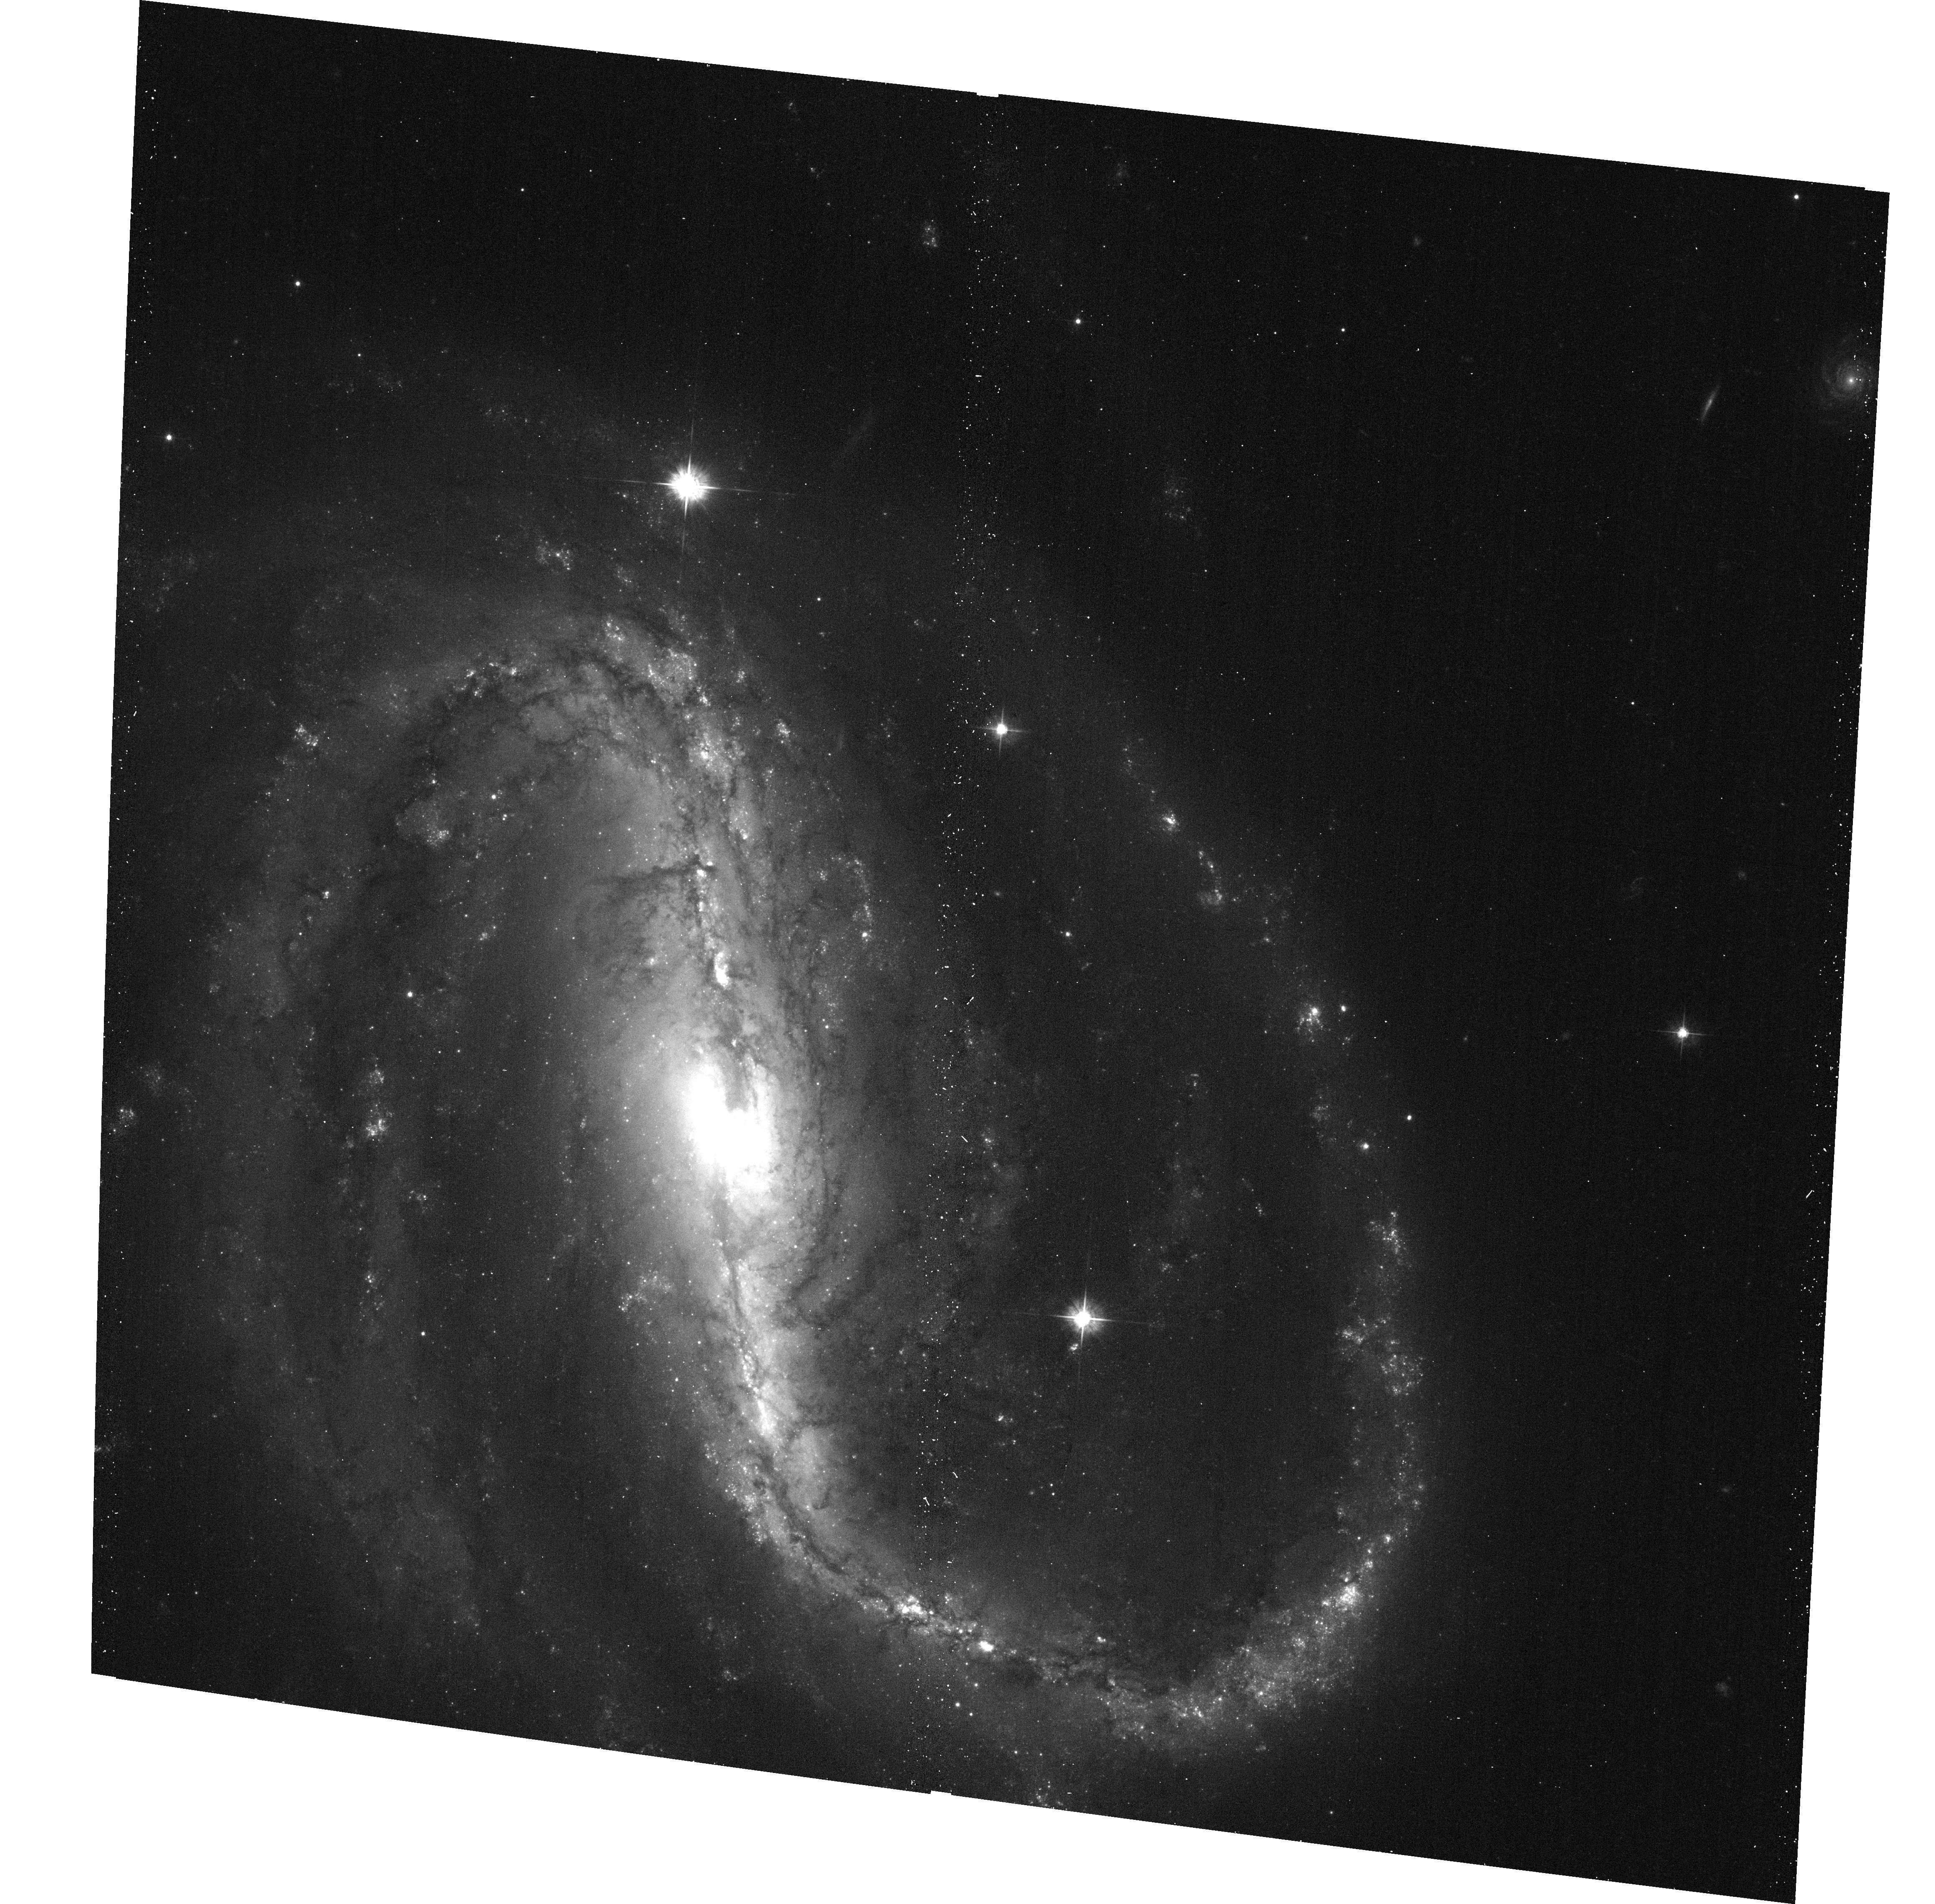
Target: SN2009JF
Instrument: ACS/WFC
Filter: F555W
Exposure: 9 min
Observation ID: hst_11575_53_acs_wfc_f555w_jb4u53

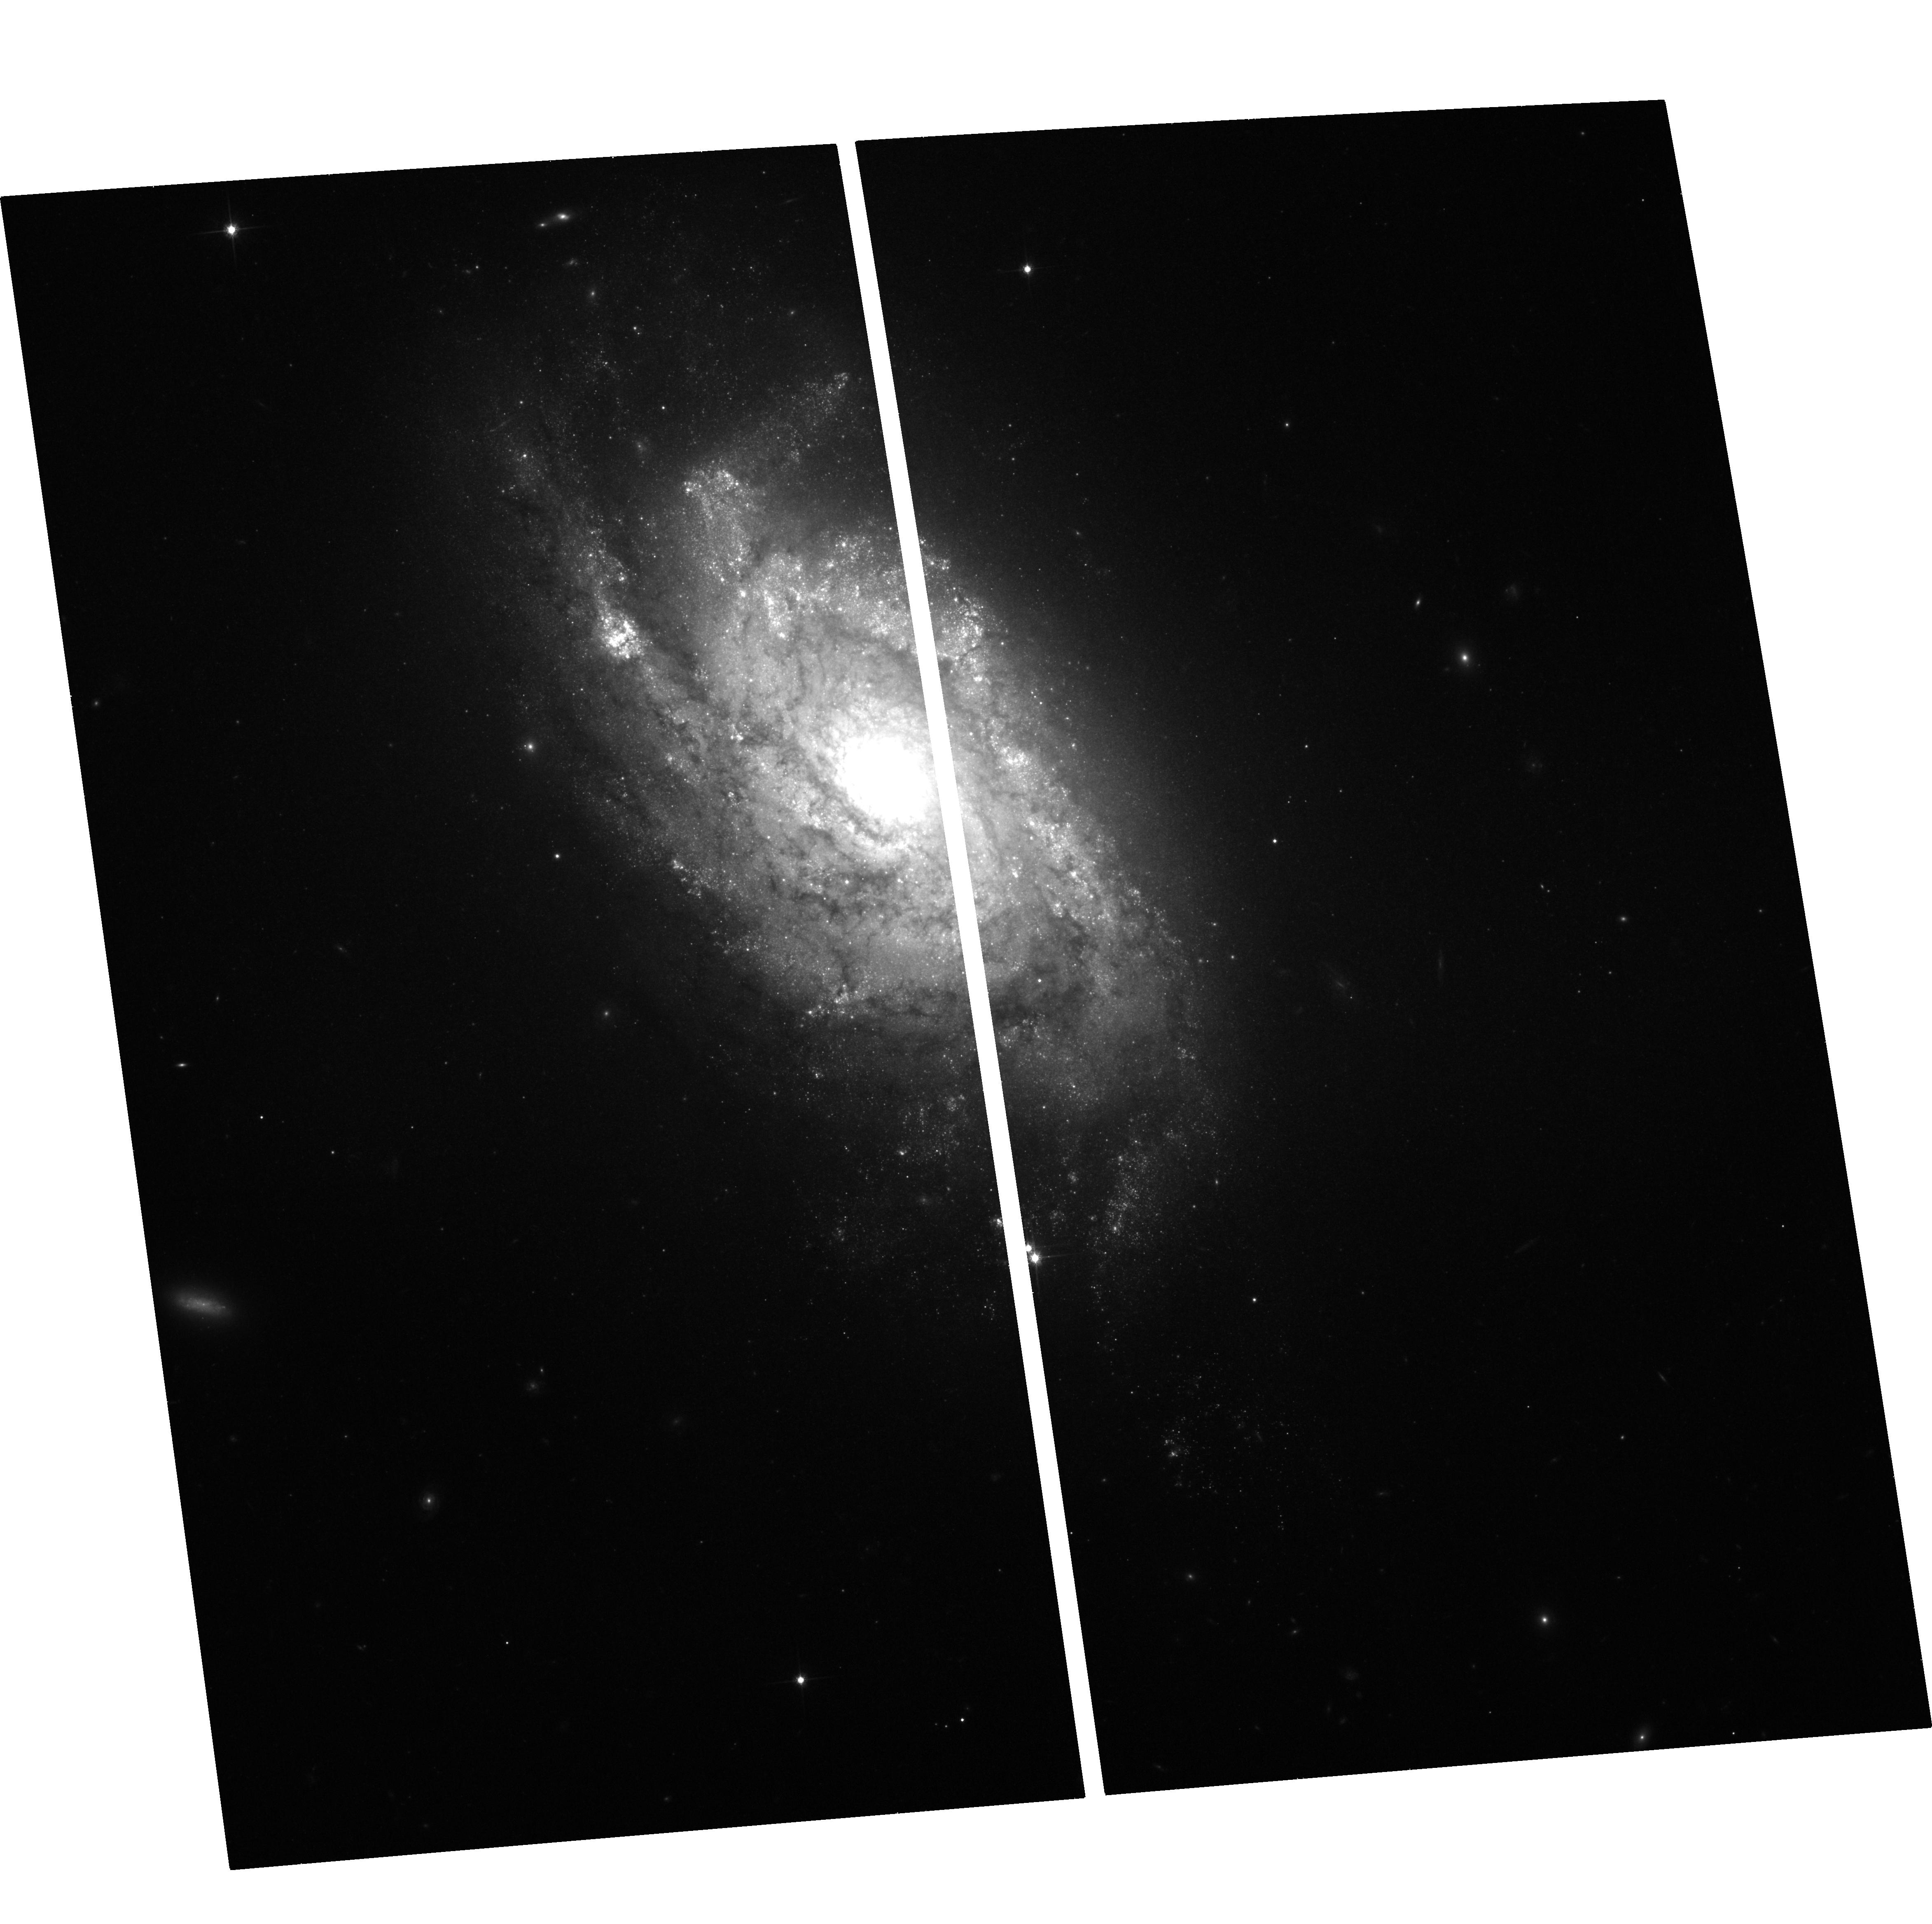
Target: SN2009H
Instrument: ACS/WFC
Filter: F814W
Exposure: 17 min
Observation ID: hst_11575_02_acs_wfc_f814w_jb4u02

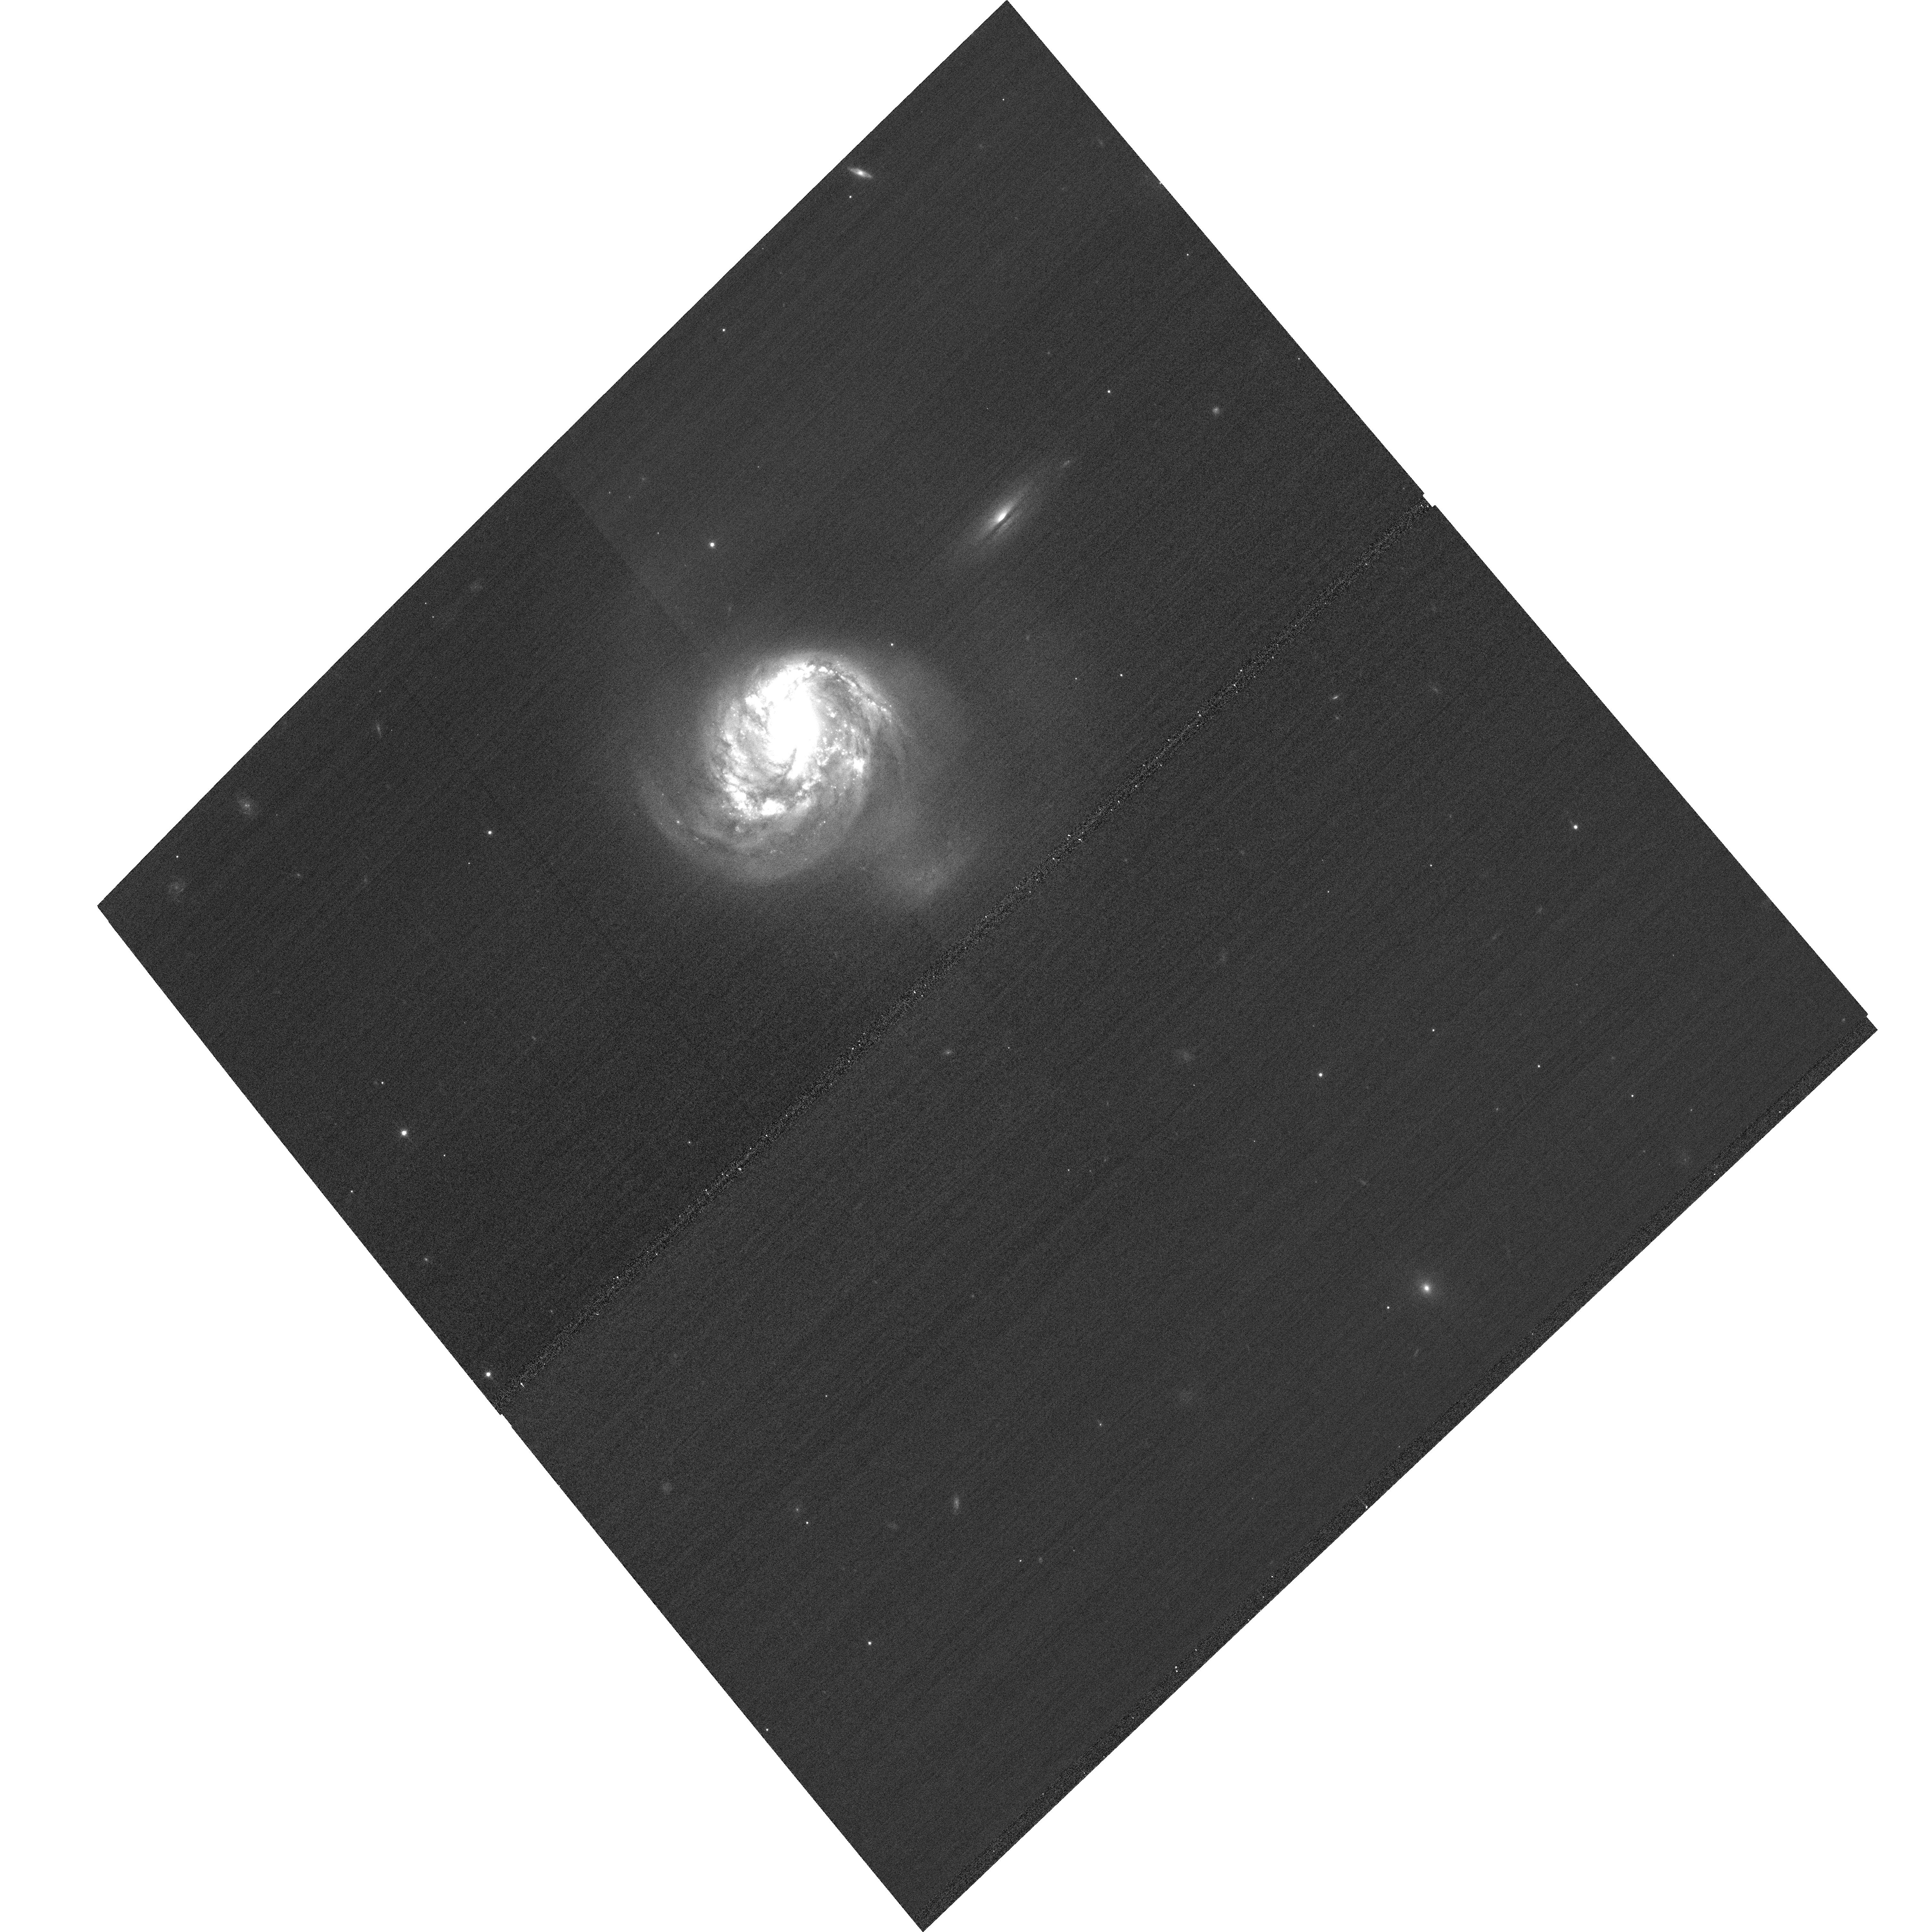
Target: SN2010BT
Instrument: ACS/WFC
Filter: F606W
Exposure: 2 min
Observation ID: hst_11575_04_acs_wfc_f606w_jb4u04

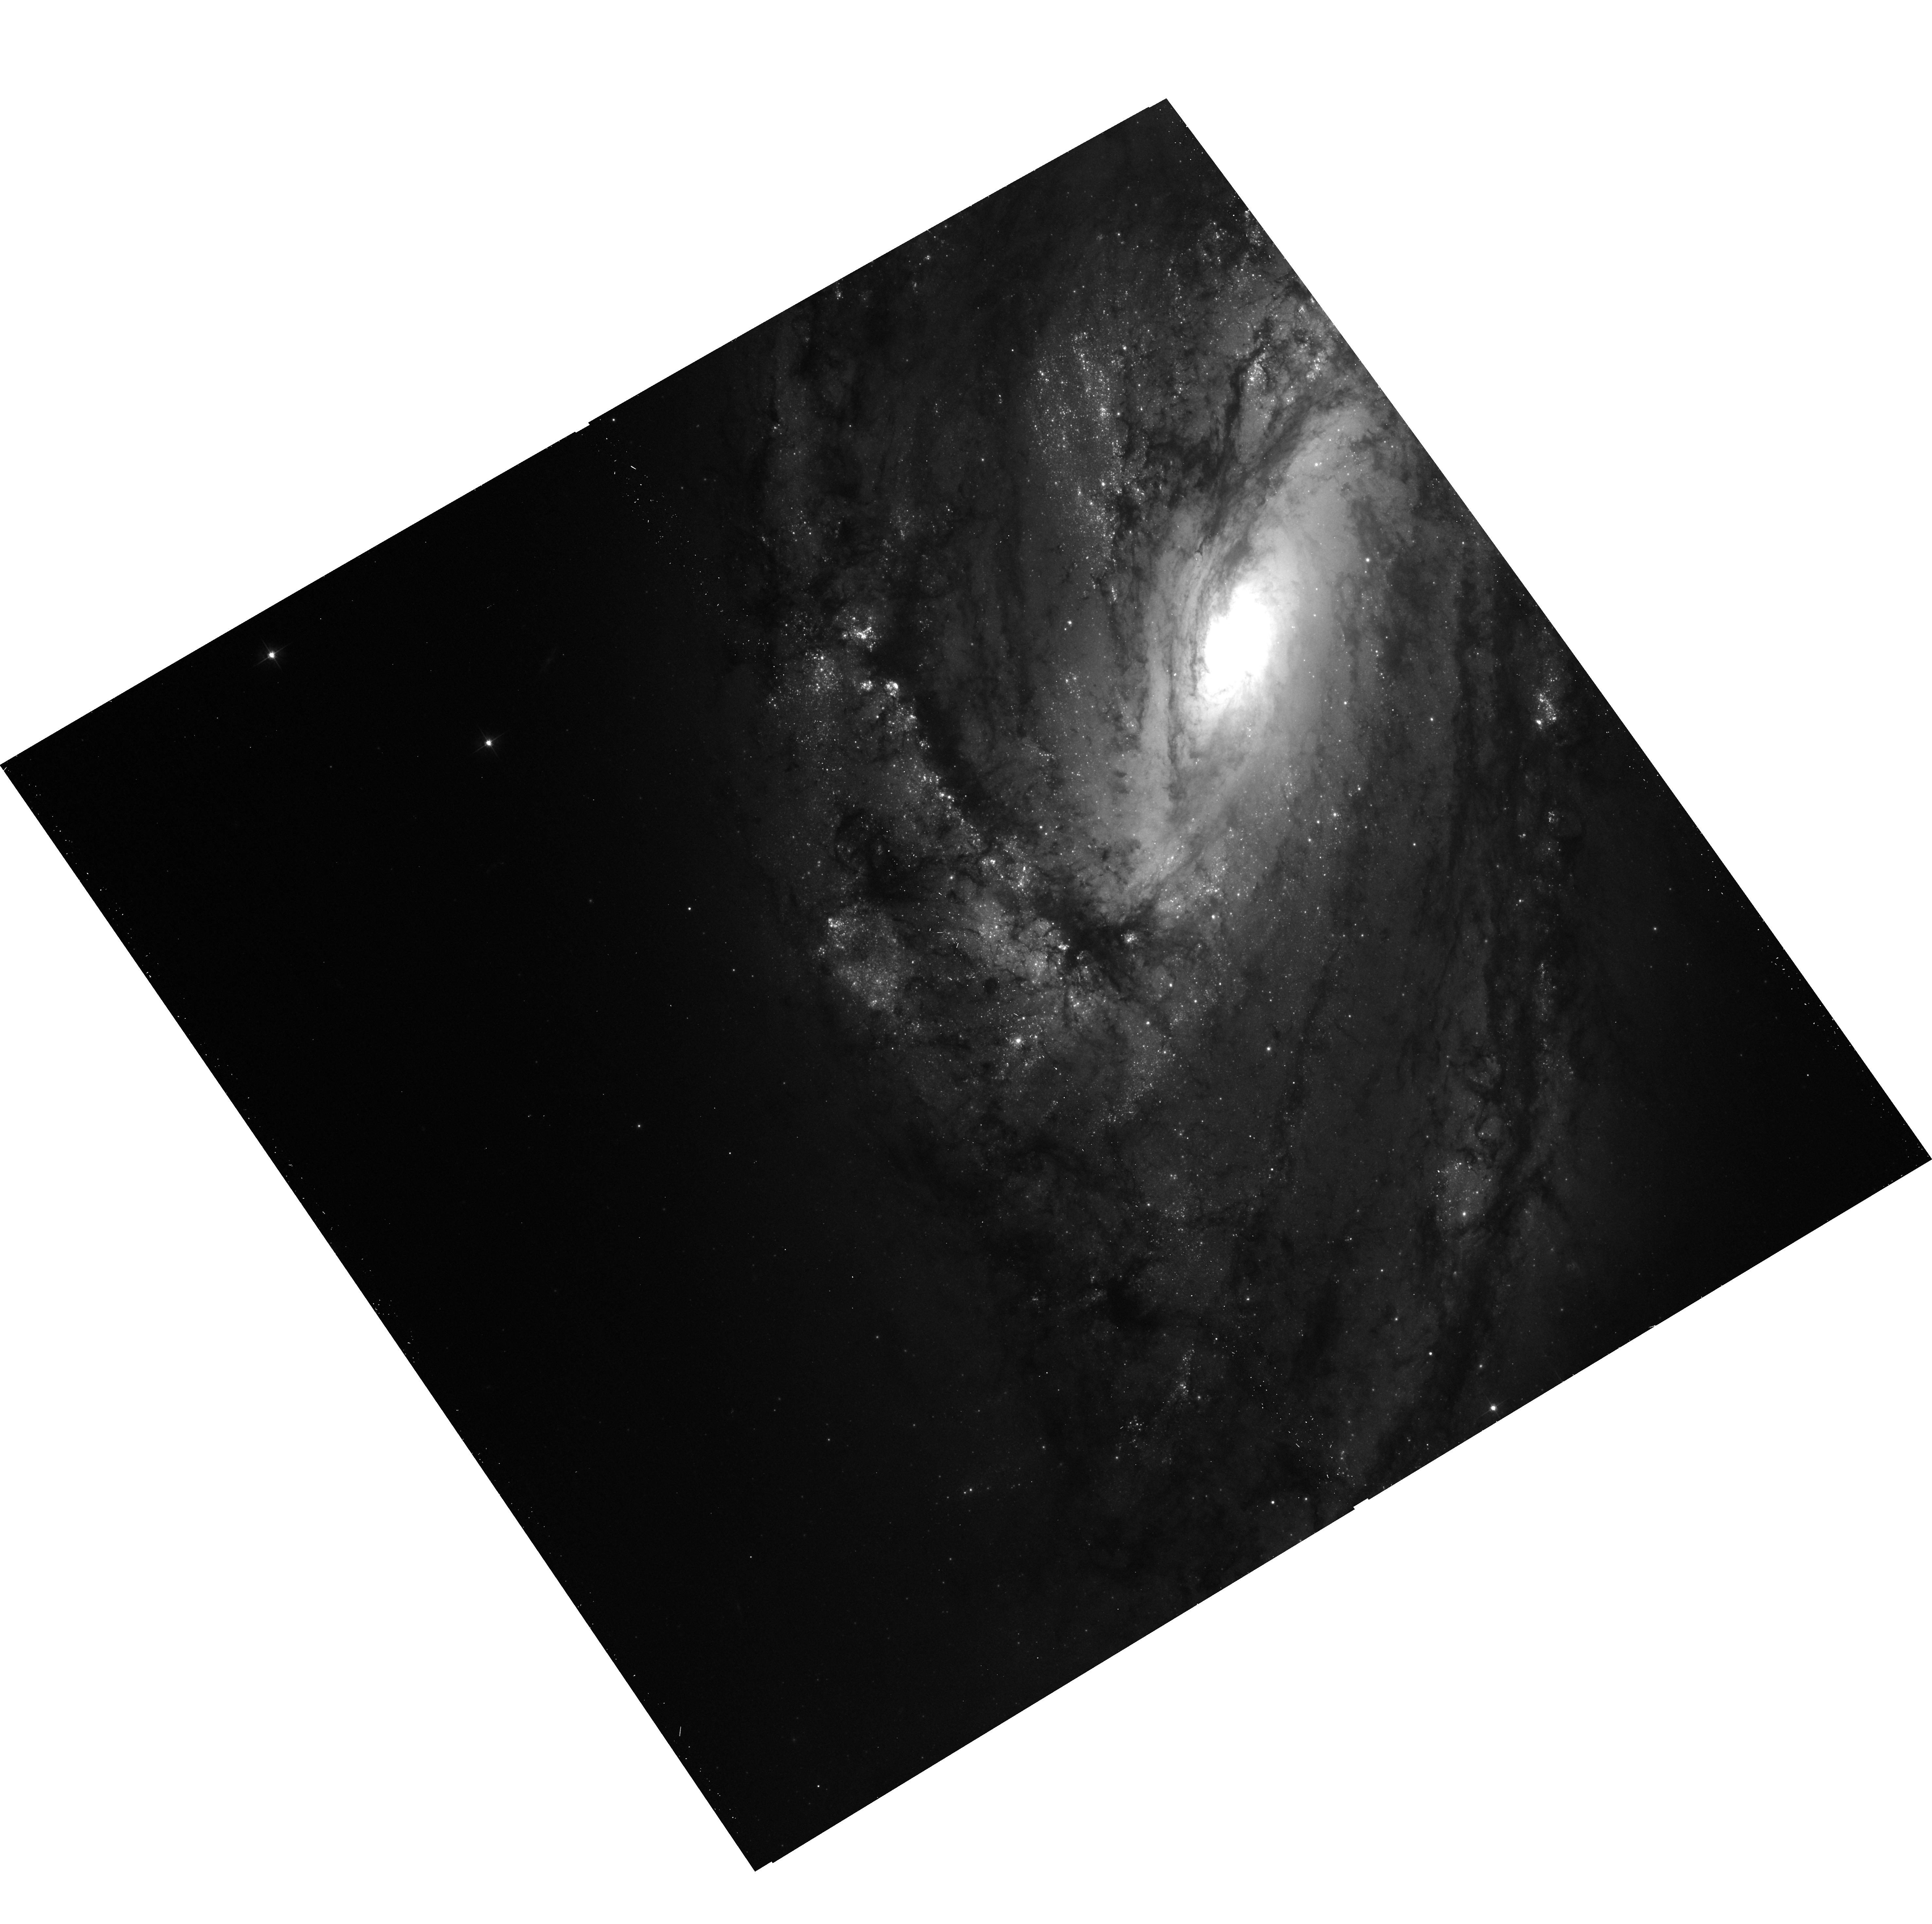
Target: SN2009HD
Instrument: ACS/WFC
Filter: F555W
Exposure: 9 min
Observation ID: hst_11575_01_acs_wfc_f555w_jb4u01

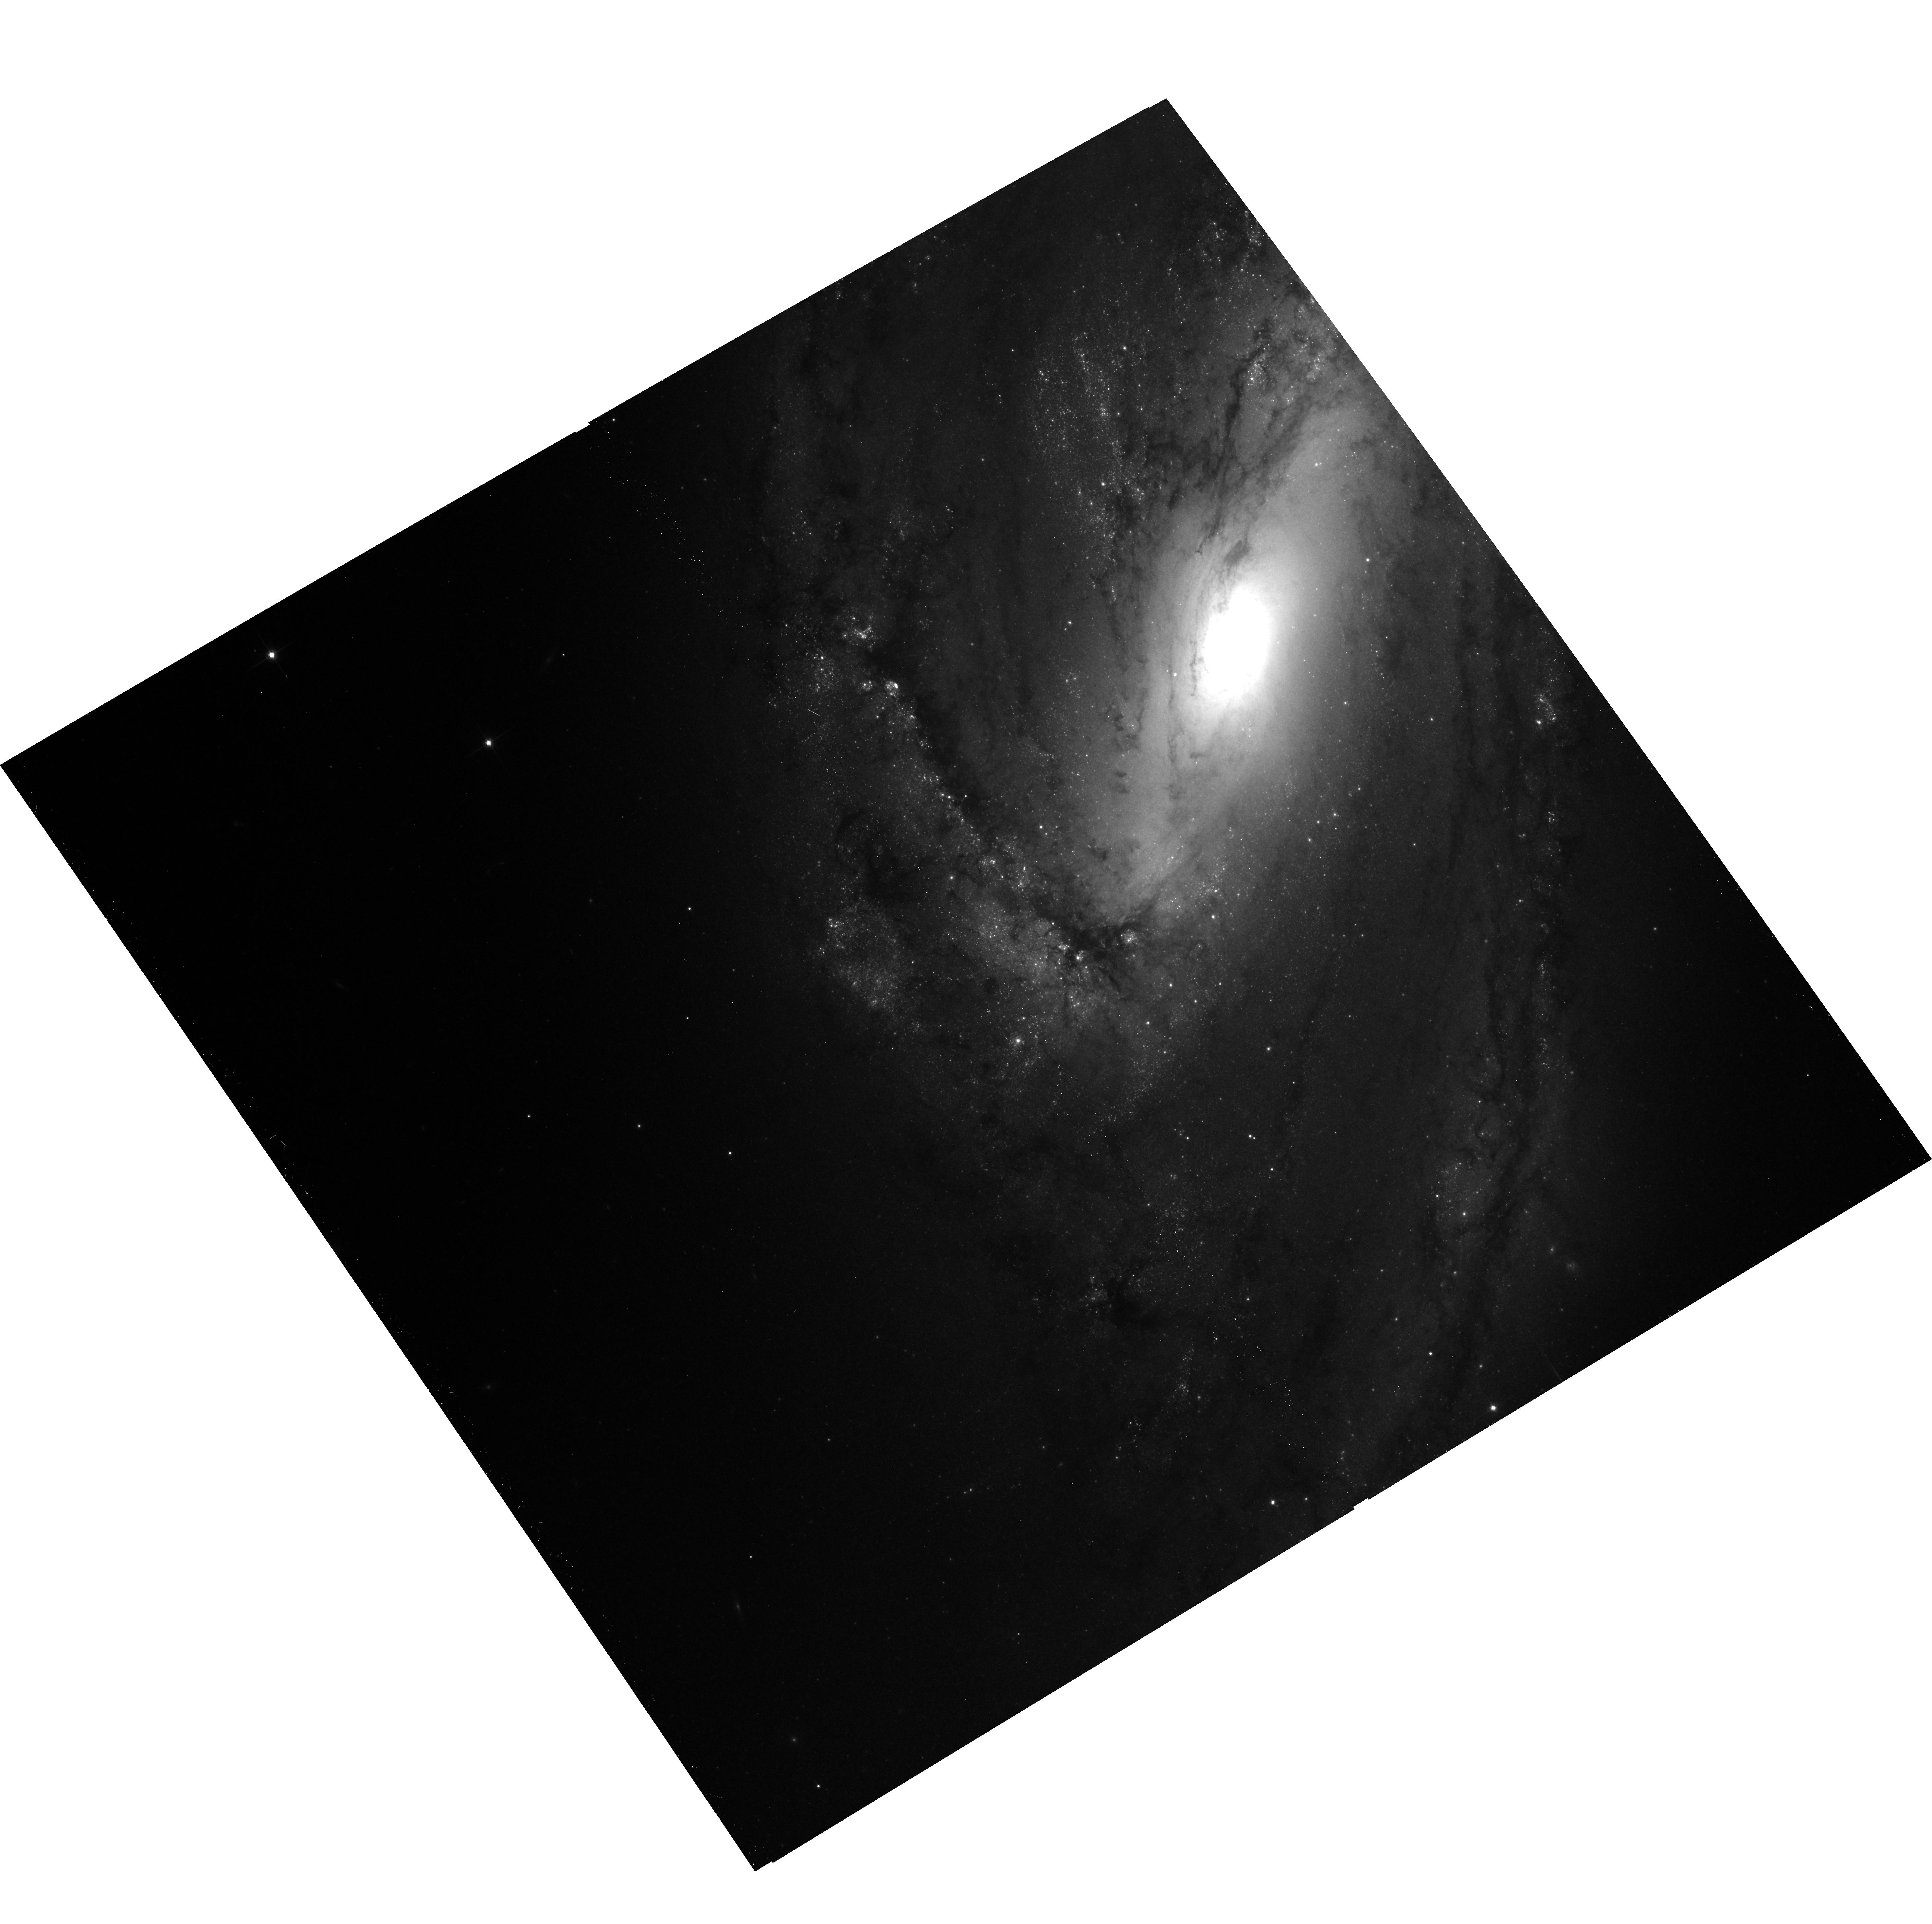
Target: SN2009HD
Instrument: ACS/WFC
Filter: F814W
Exposure: 9 min
Observation ID: hst_11575_01_acs_wfc_f814w_jb4u01

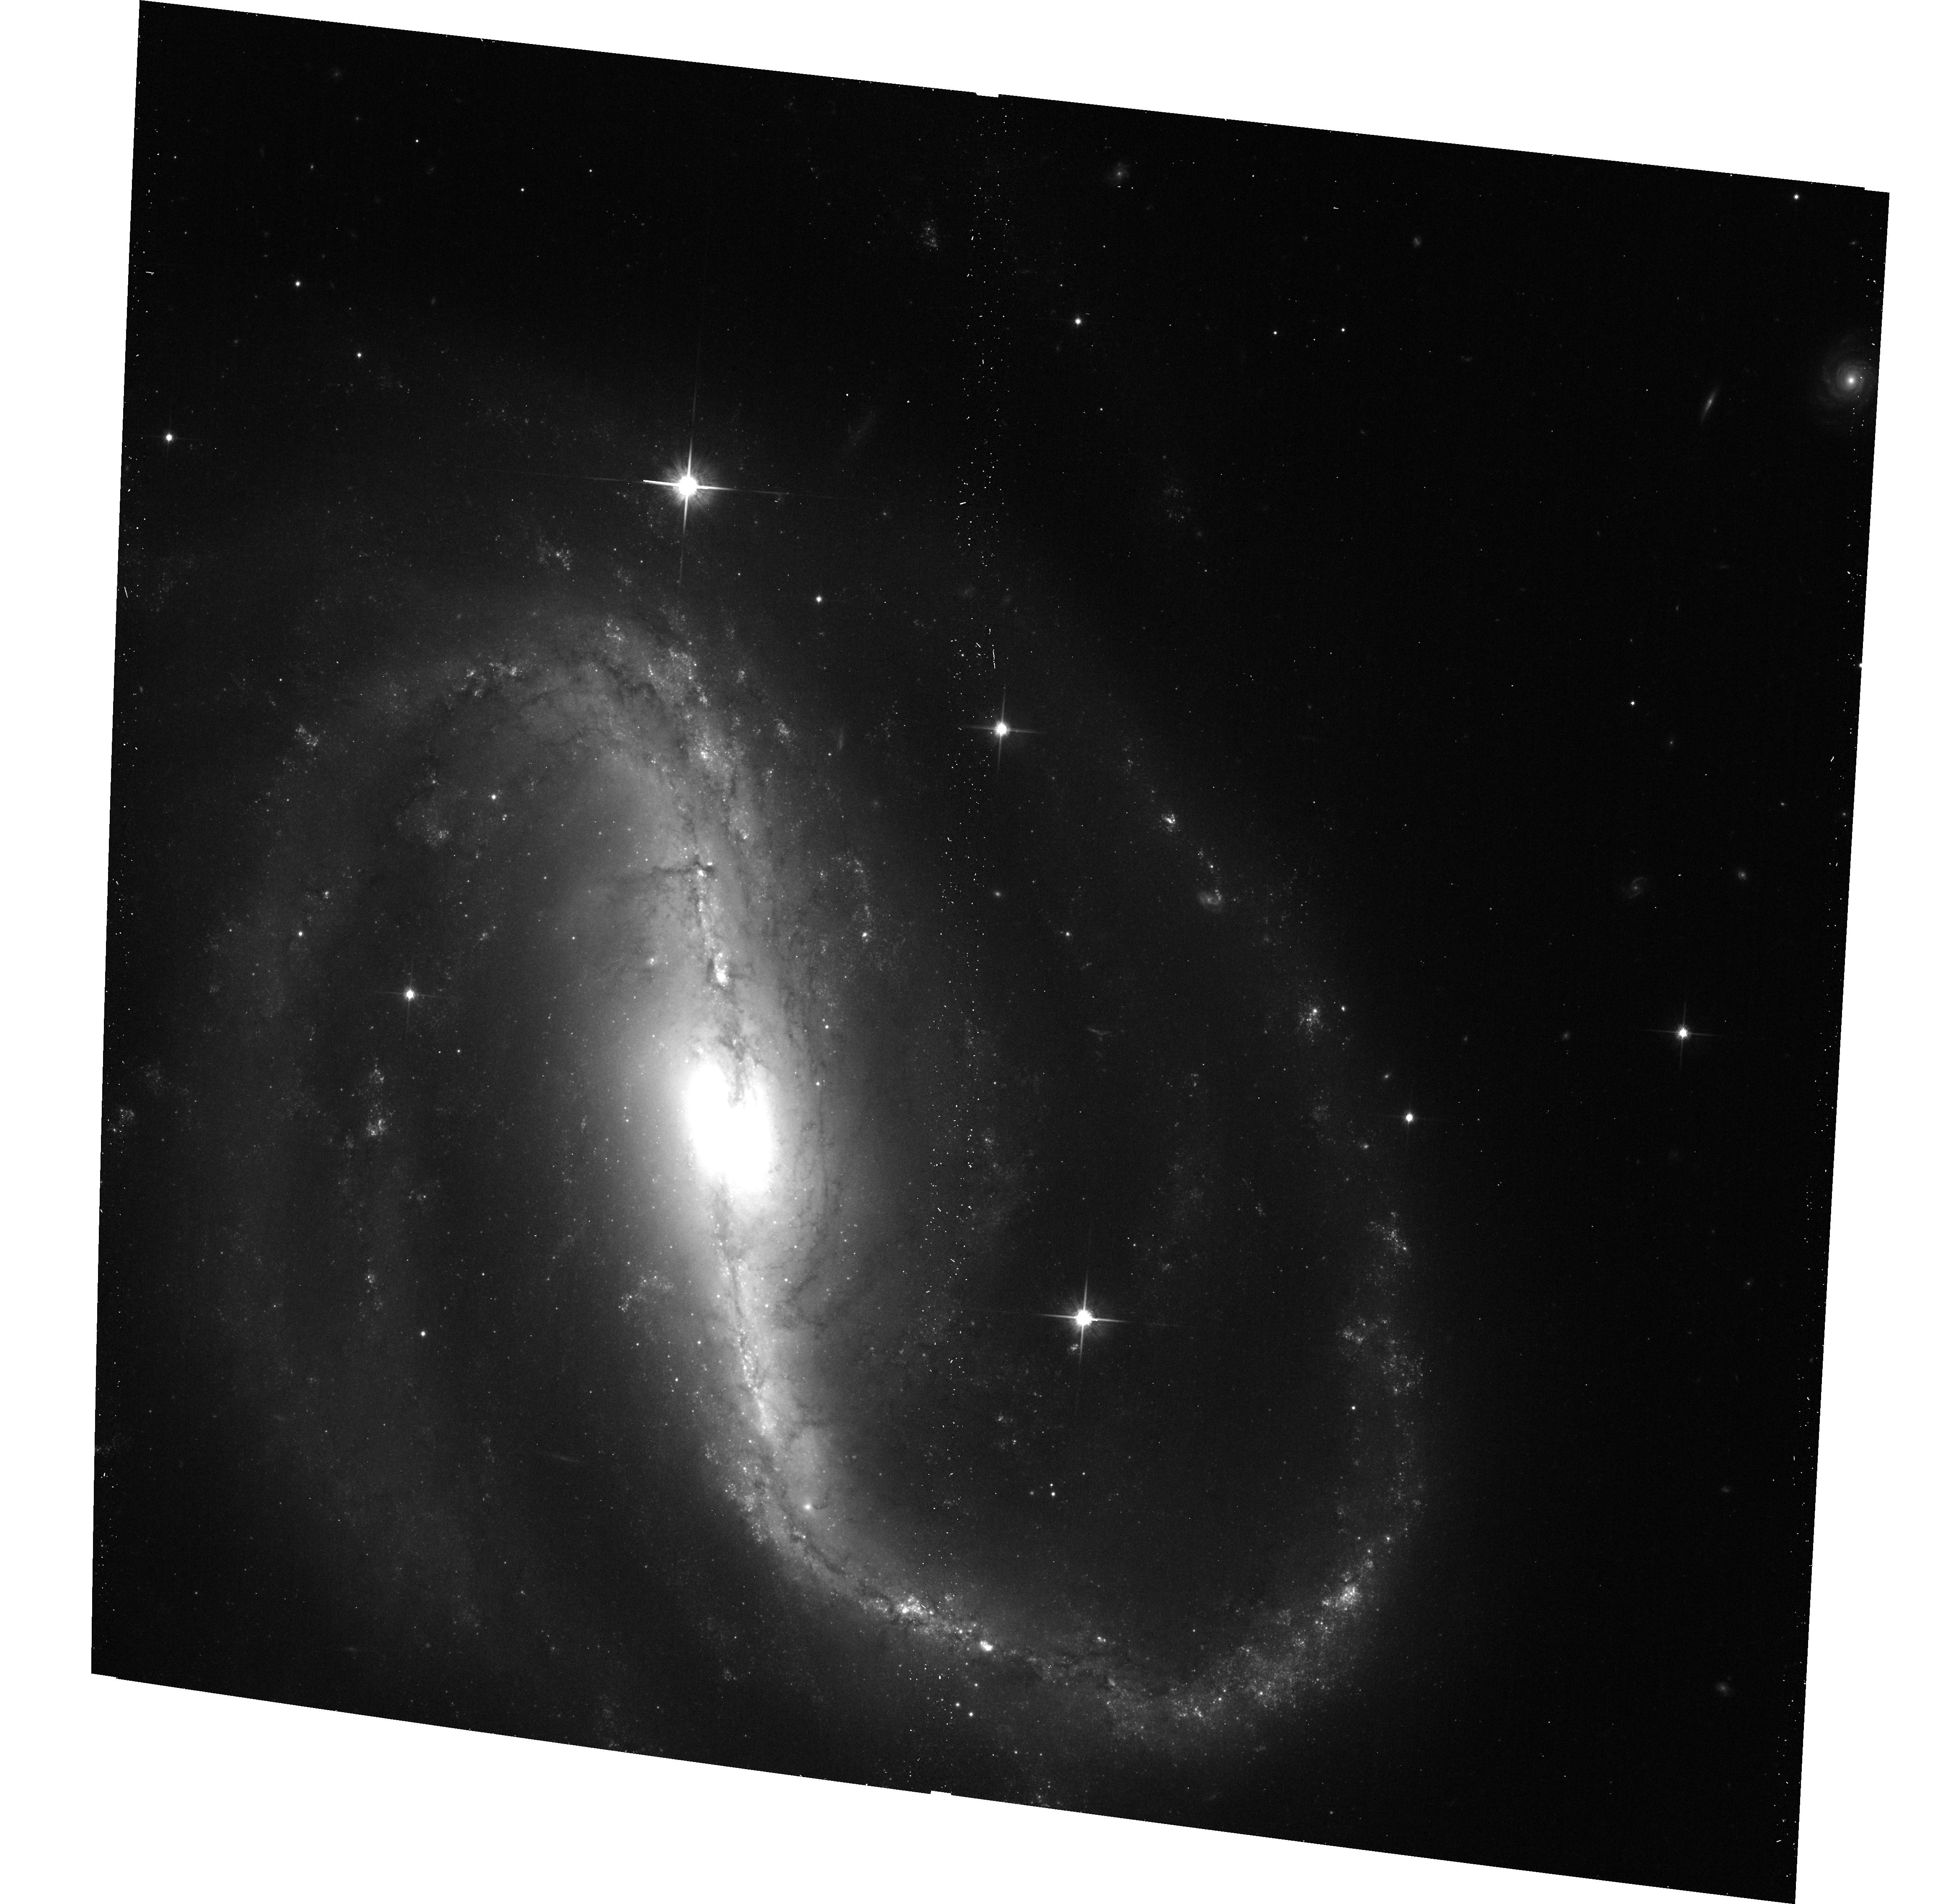
Target: SN2009JF
Instrument: ACS/WFC
Filter: F814W
Exposure: 9 min
Observation ID: hst_11575_53_acs_wfc_f814w_jb4u53

The Stellar Origins of Supernovae (PI: Van Dyk, Schuyler D.)

Supernovae (SNe) have a profound effect on galaxies, and have been used recently as precise cosmological probes, resulting in the discovery of the accelerating Universe. They are clearly very important events deserving of intense study. Yet, even with nearly 4000 known SNe, we know relatively little about the stars which give rise to these powerful explosions. The main limitation has been the lack of spatial resolution in pre-SN imaging data. However, since 1999 our team has been at the vanguard of directly identifying SN progenitor stars in HST images. From this exciting new line of study, the emerging trend from 5 detections for Type II-Plateau SNe is that their progenitors appear to be relatively low mass (8 to 20 Msun) red supergiants, although more cases are needed. Nonetheless, the nature of the progenitors of Type Ib/c SNe, a subset of which are associated with the amazing gamma-ray bursts, remains ambiguous. Furthermore, we remain in the continually embarrassing situation that we still do not yet know which progenitor systems explode as Type Ia SNe, which are currently being used for precision cosmology. In Cycle 16 we have triggered on the Type Ic SN 2007gr and Type IIb SN 2008ax so far. We propose to determine the identities of the progenitors of 4 SNe within 17 Mpc, which we expect to occur during Cycle 17, through ToO observations using ACS/HRC.